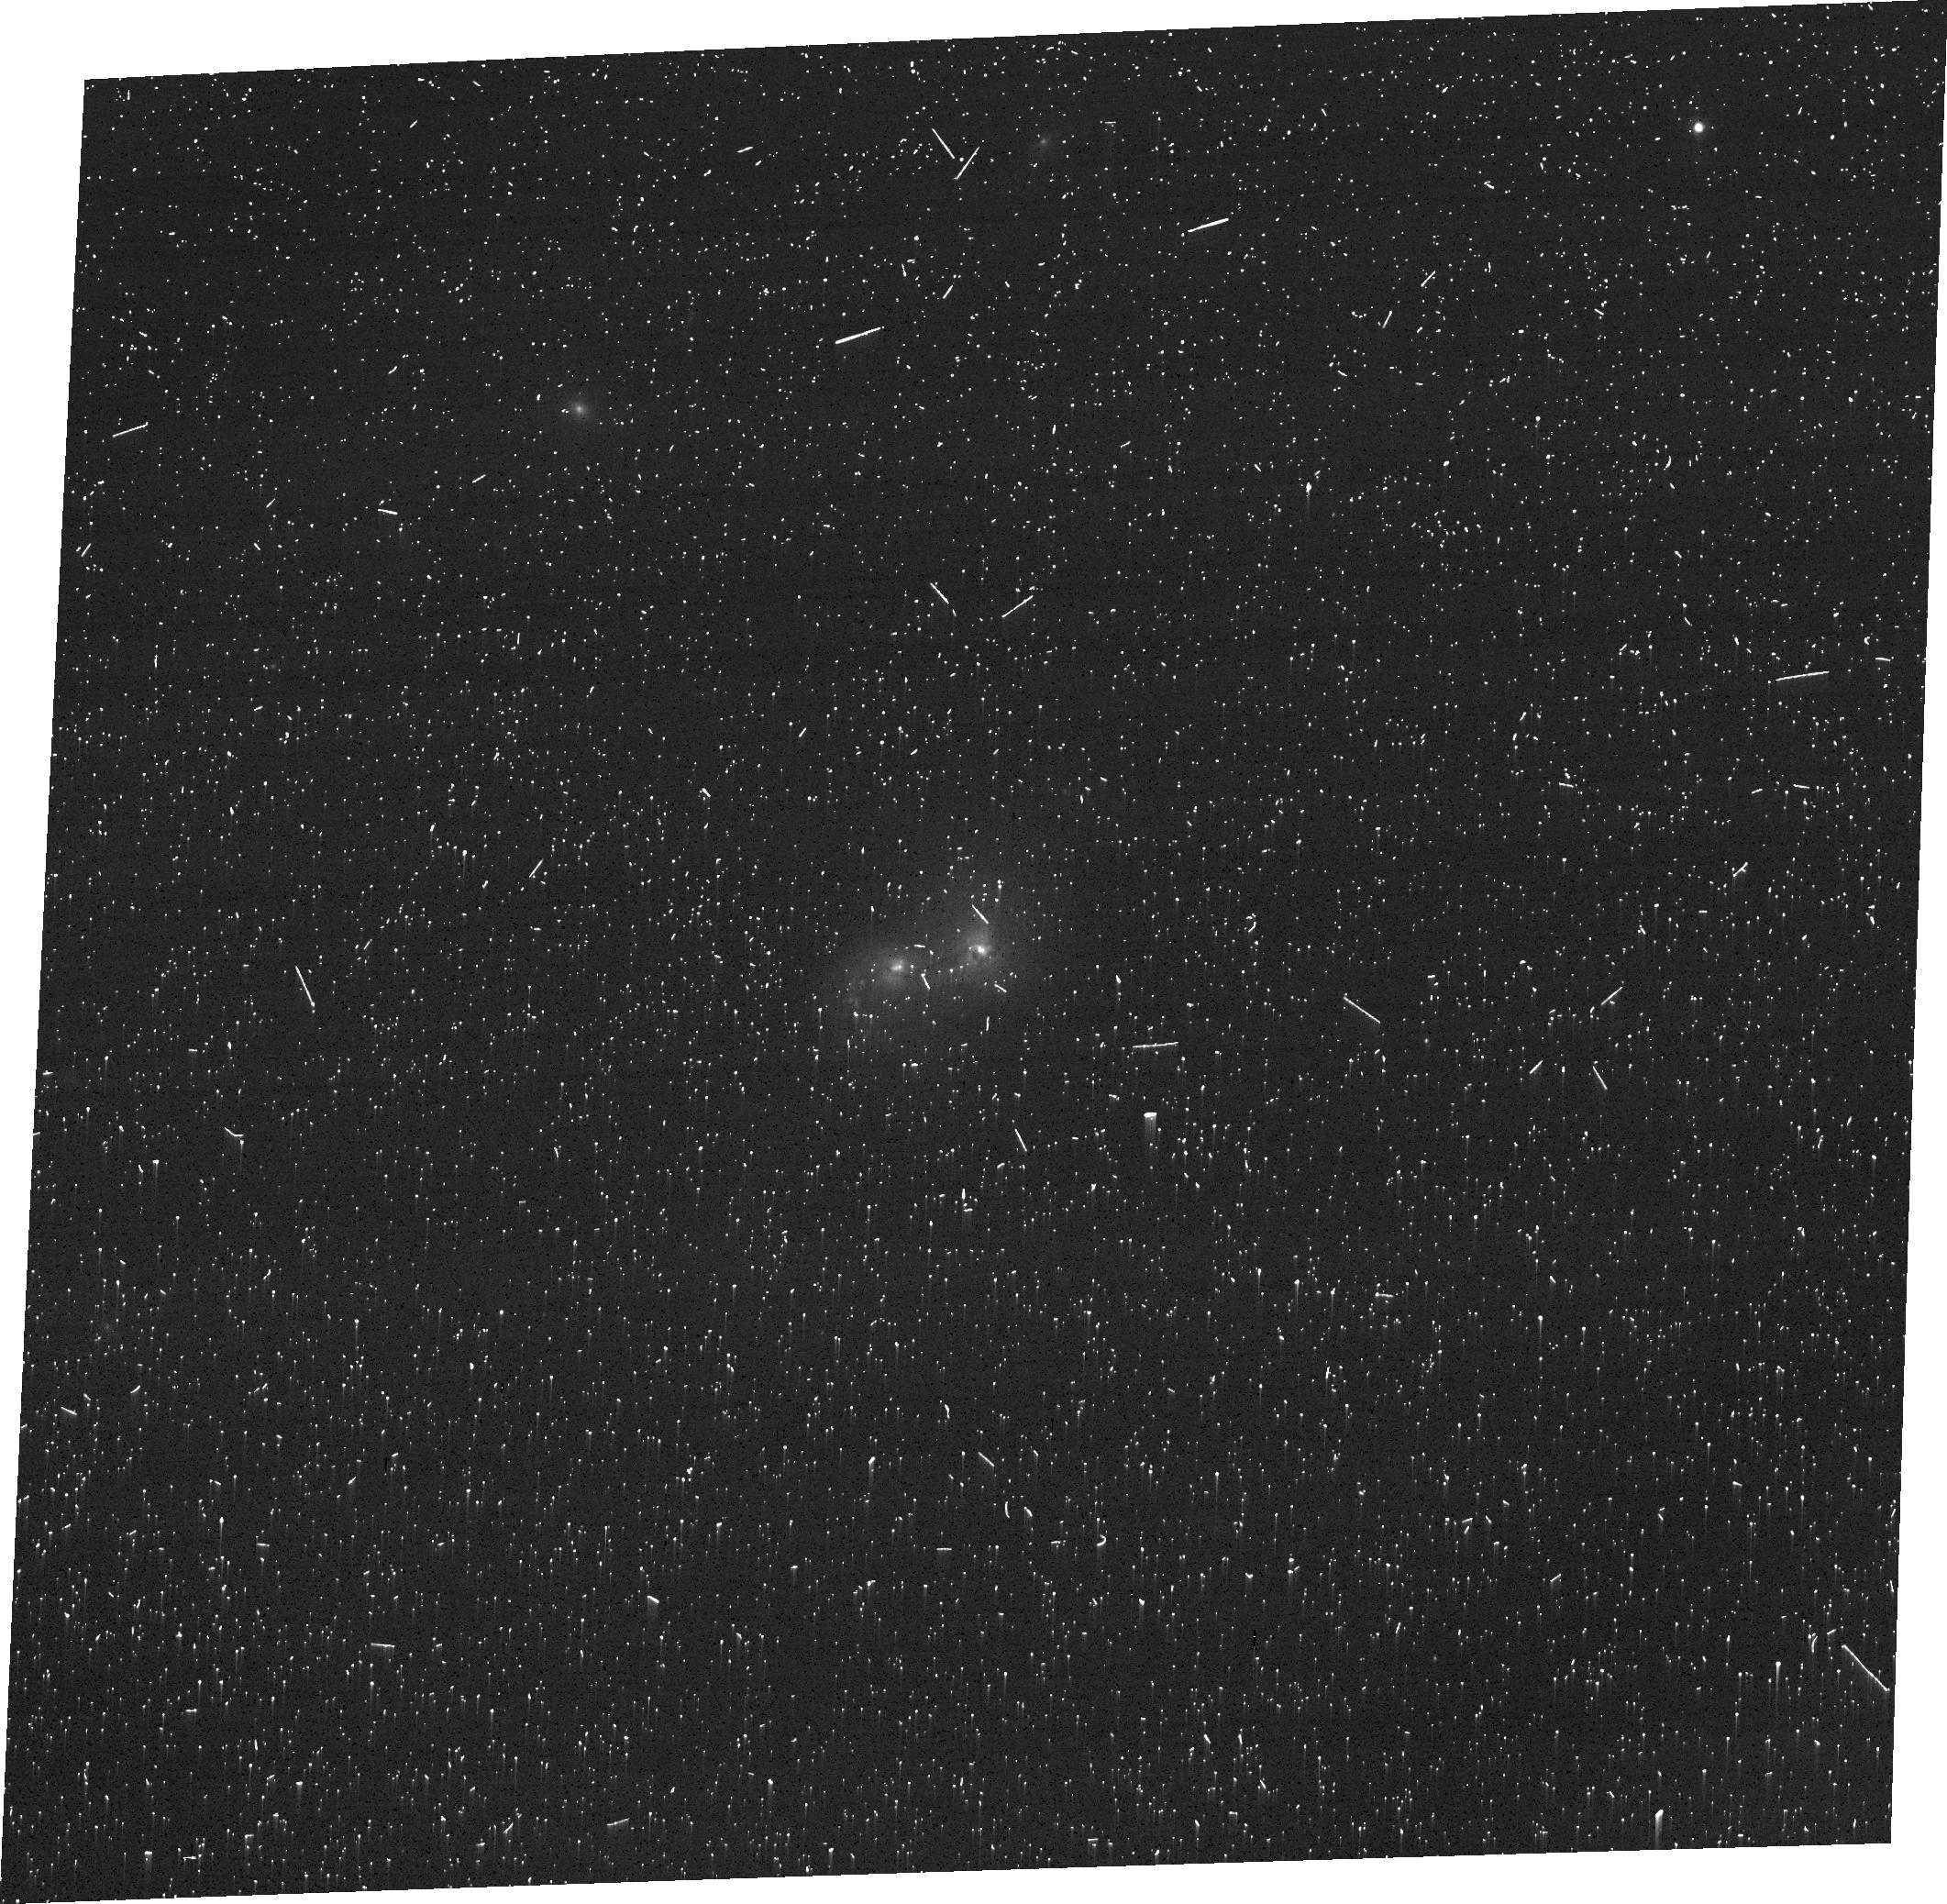
Target: 2MASX-J22063506+0003235. Instrument: ACS/WFC. Filter: FR505N. Exposure: 17 min. Observation ID: jf9702030

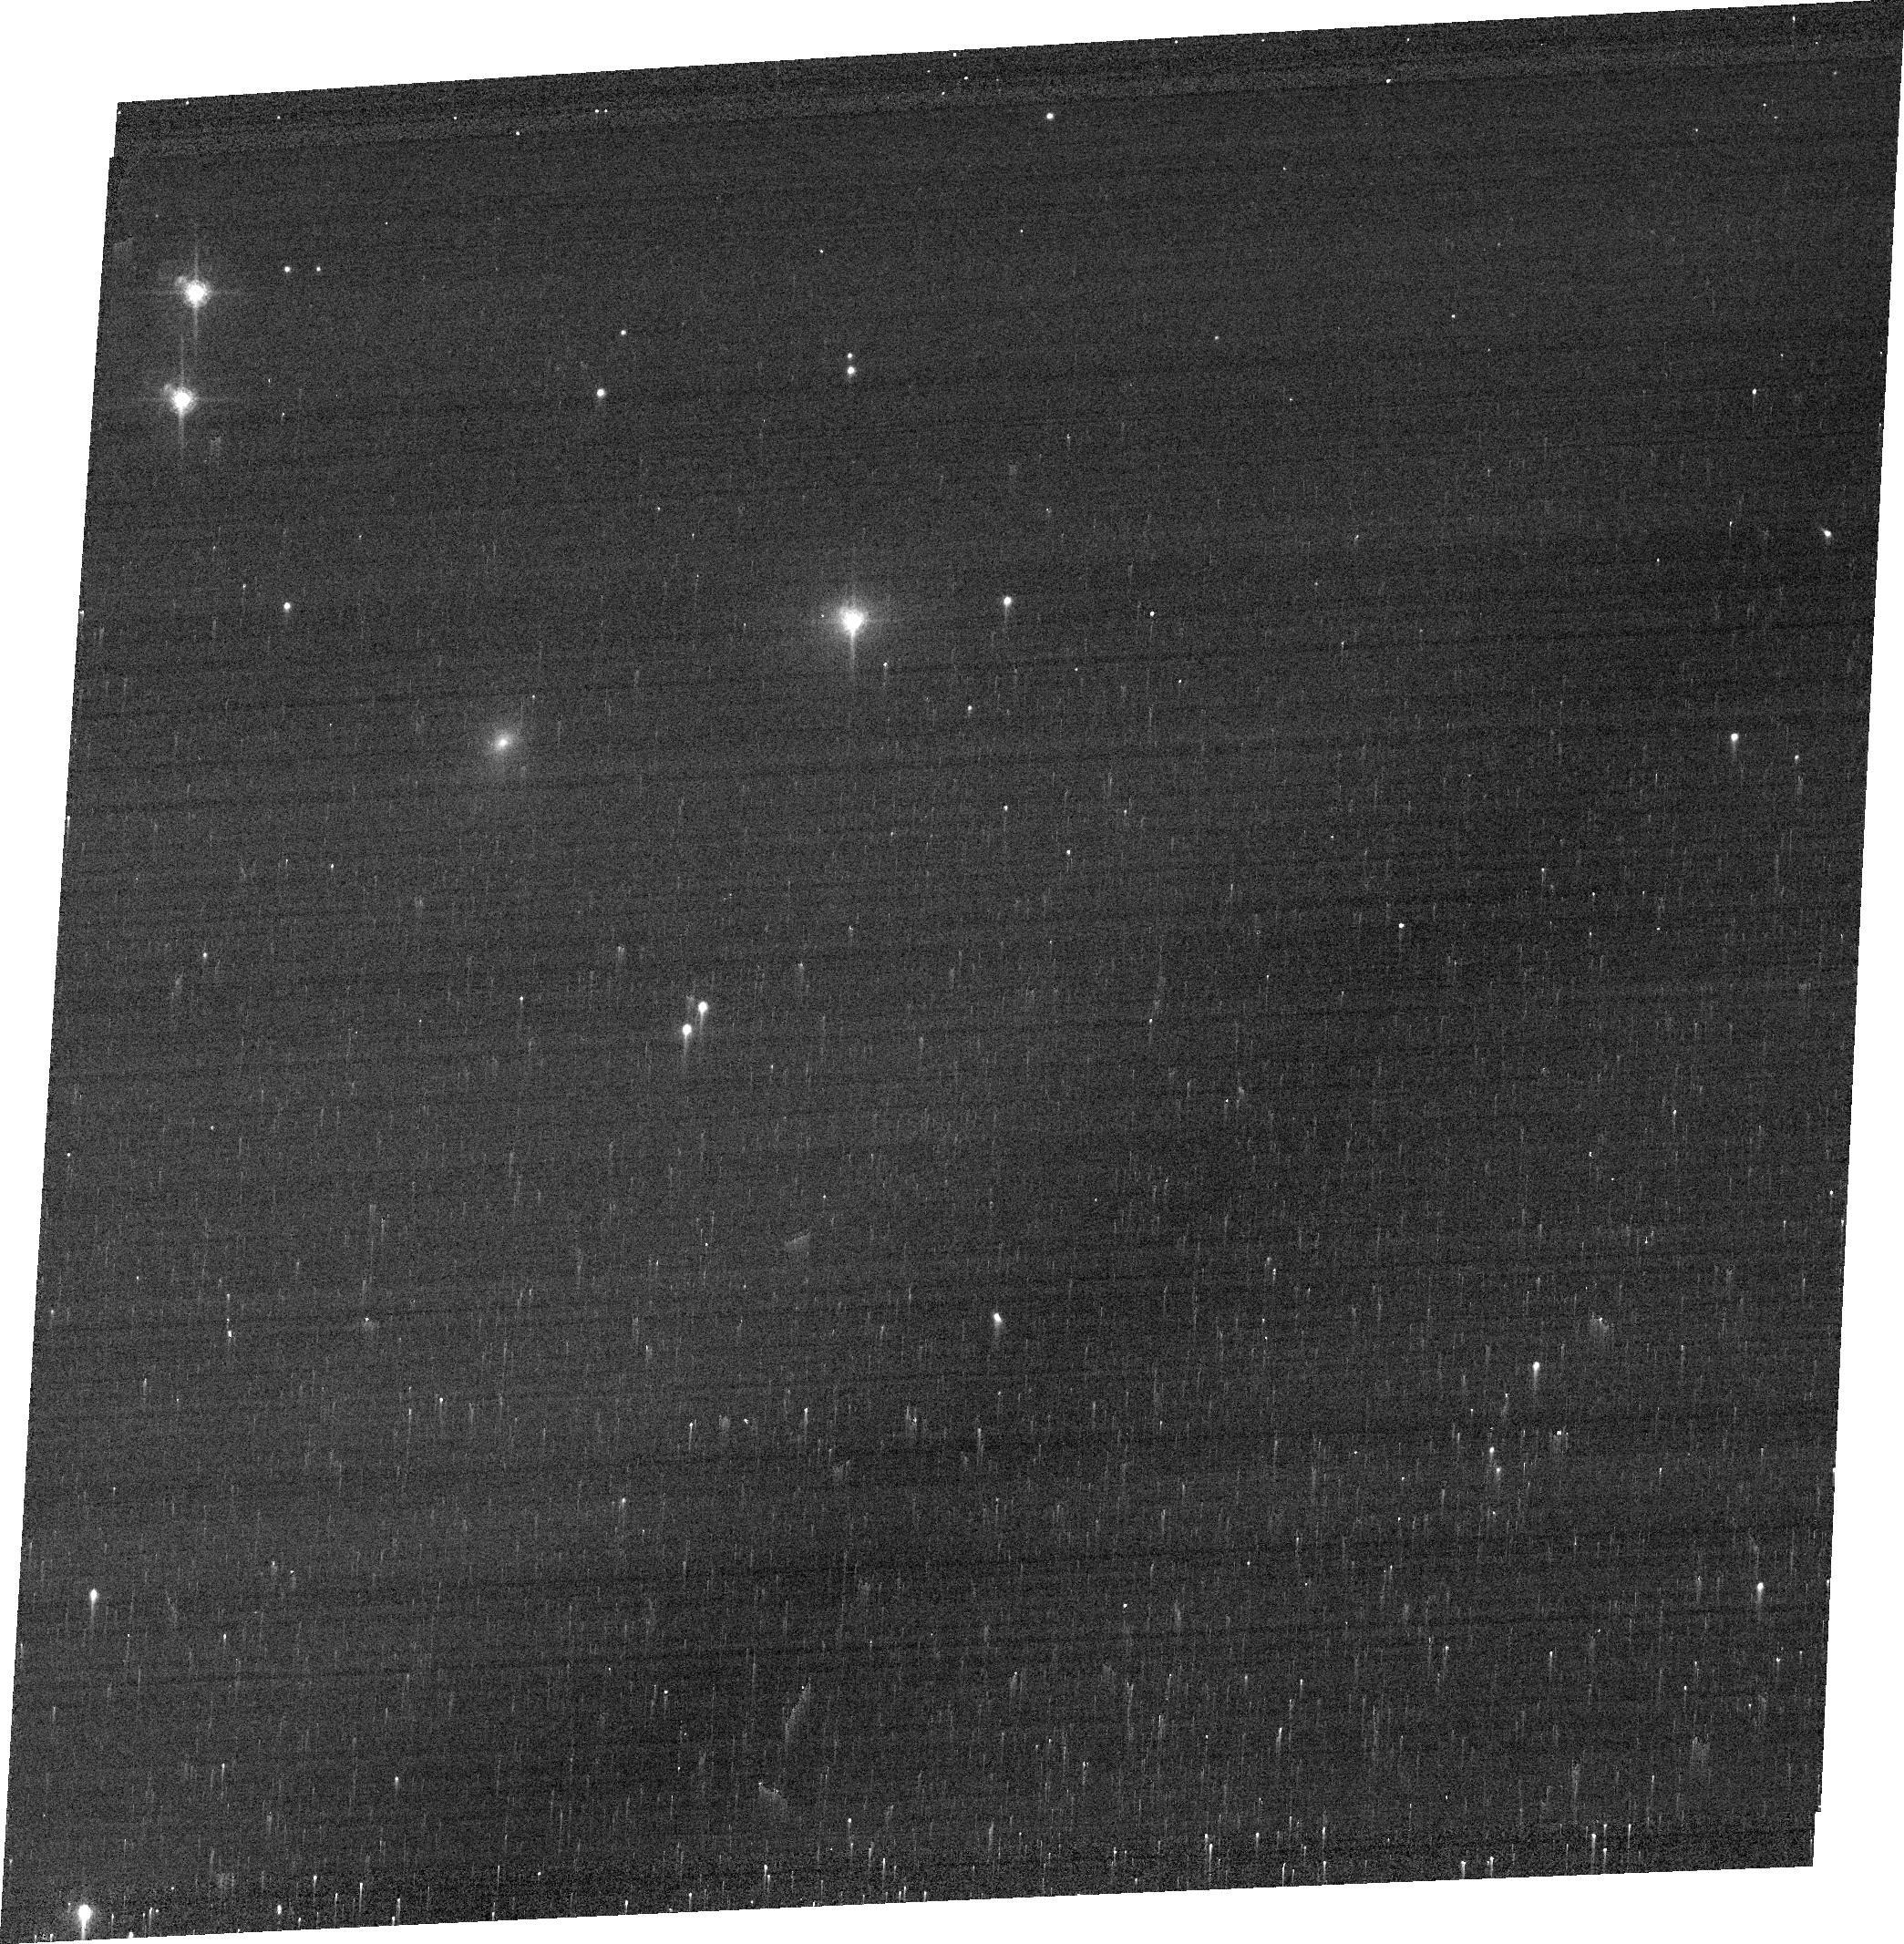
Target: RX-J0602.1+2828. Instrument: ACS/WFC. Filter: FR647M. Exposure: 1 min. Observation ID: jf9707030

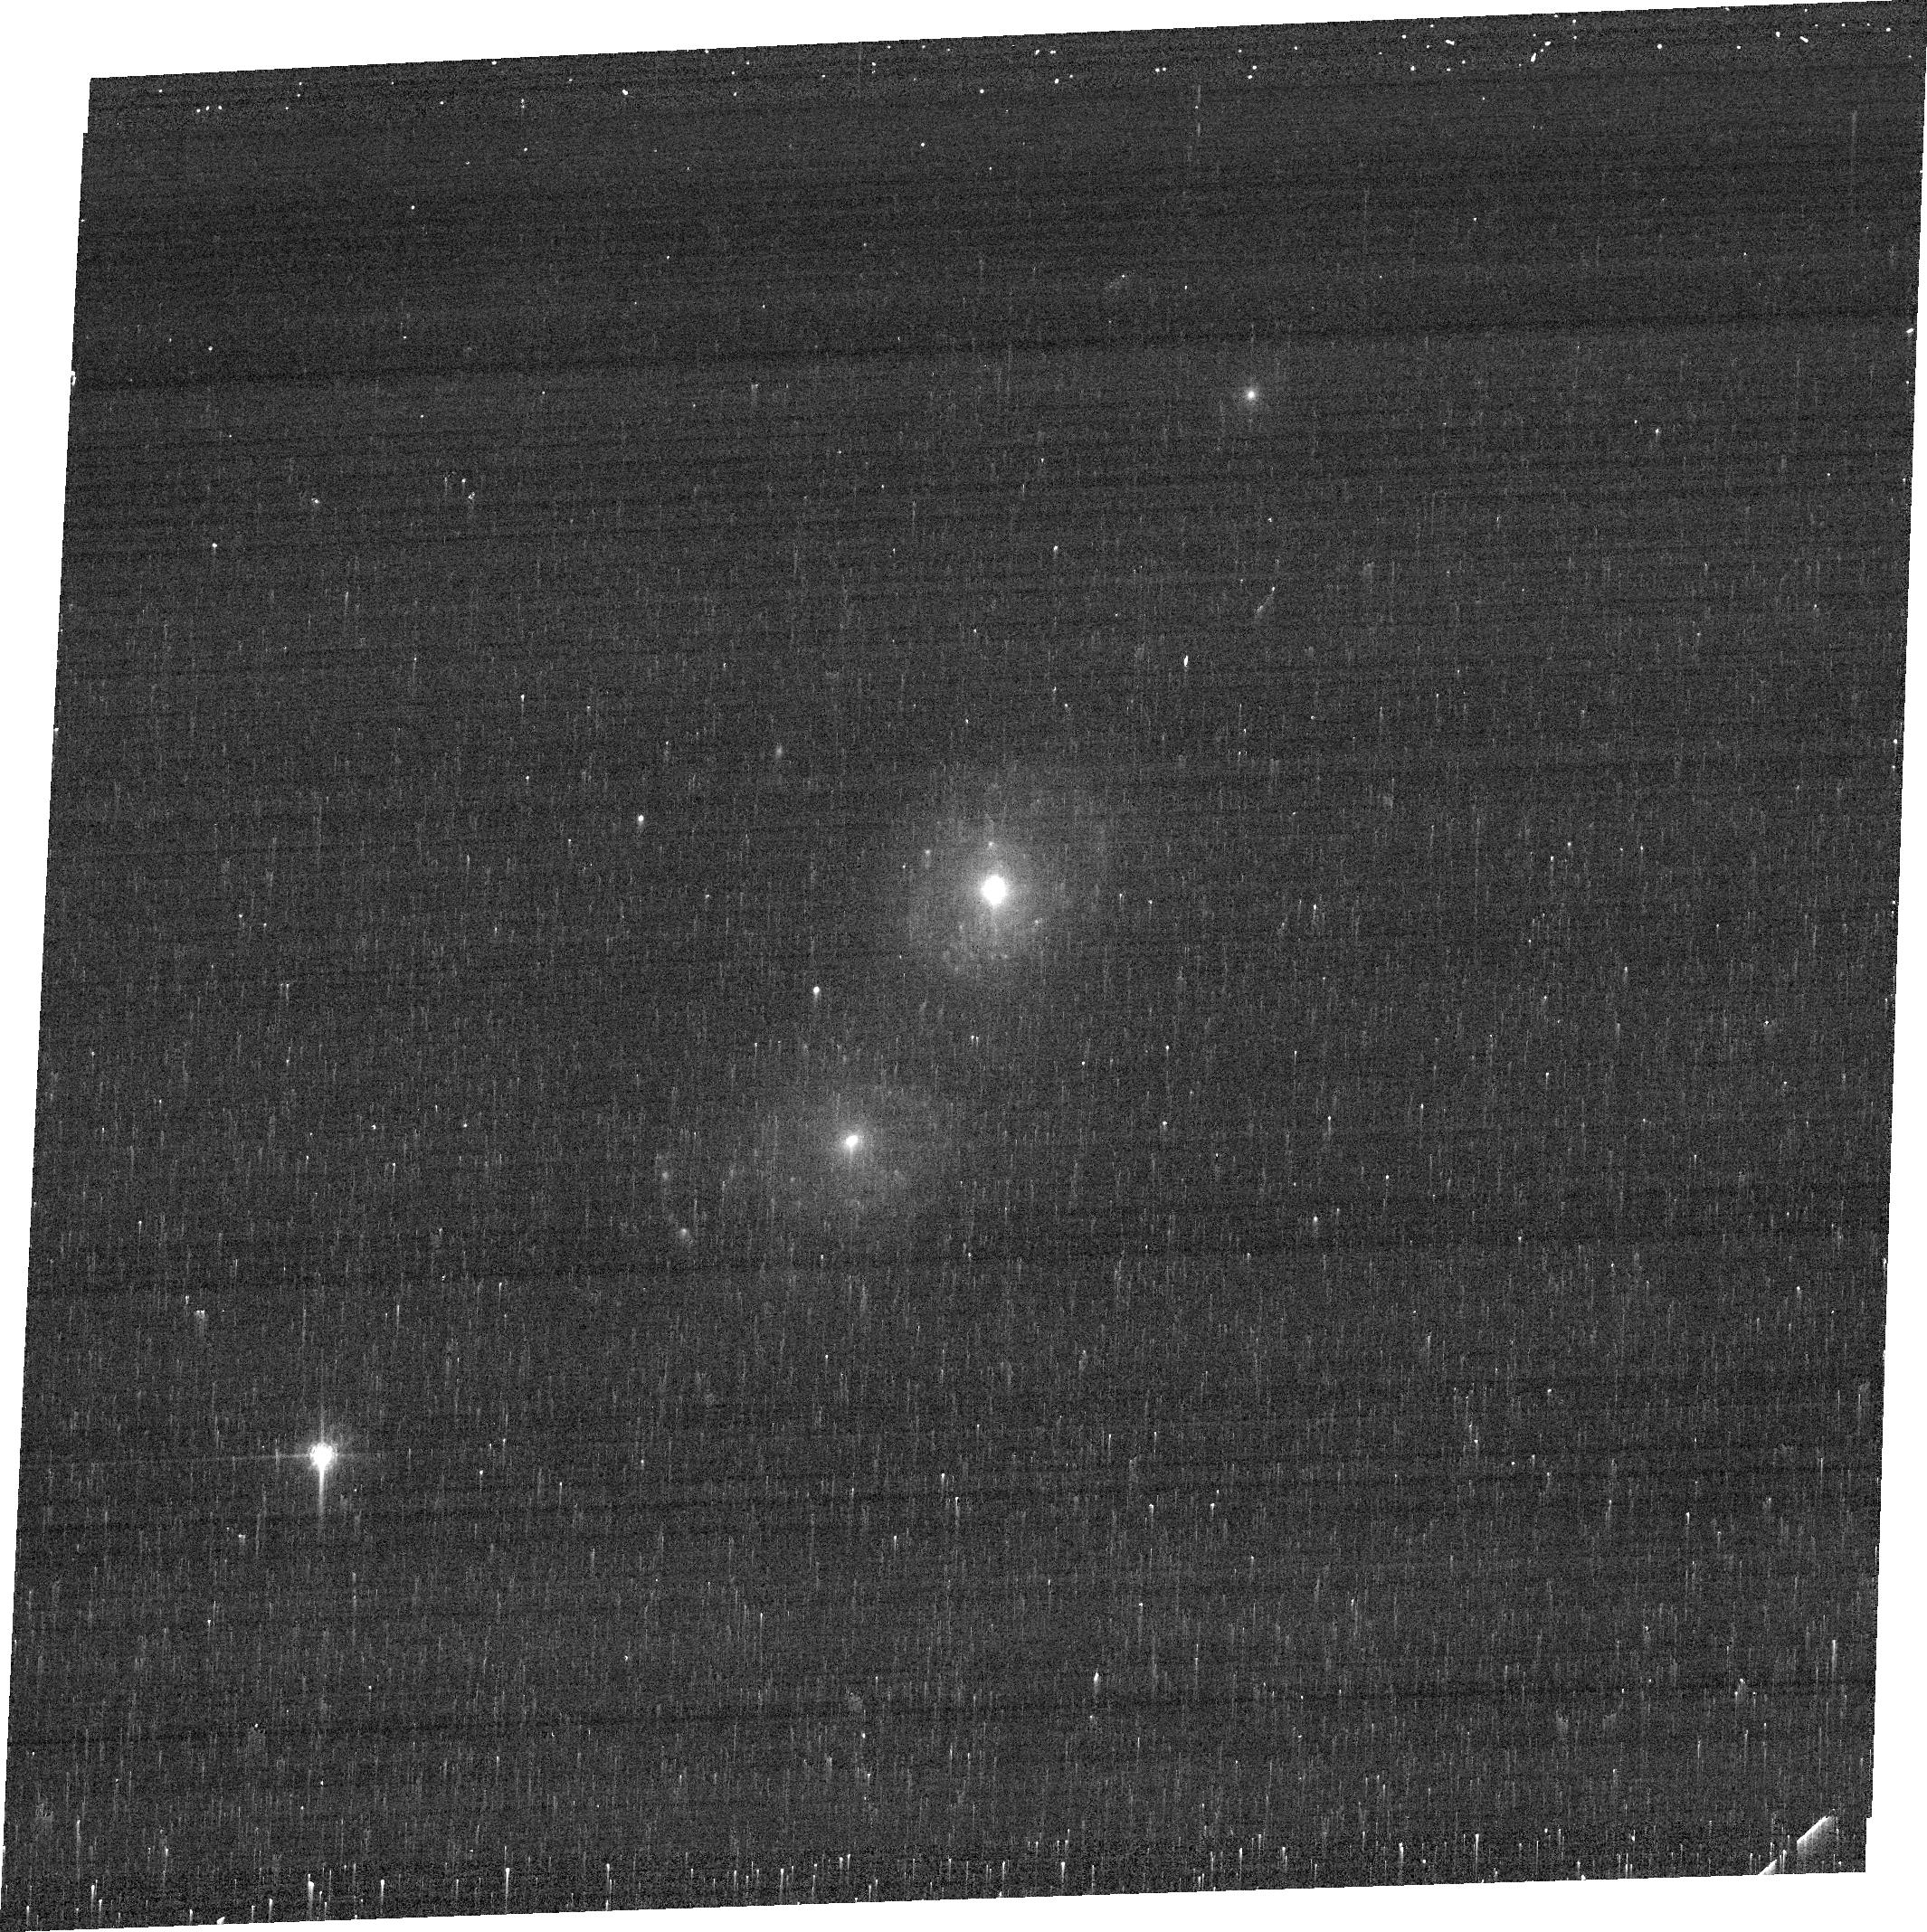
Target: ESO-509-66. Instrument: ACS/WFC. Filter: FR656N. Exposure: 4 min. Observation ID: jf9709010

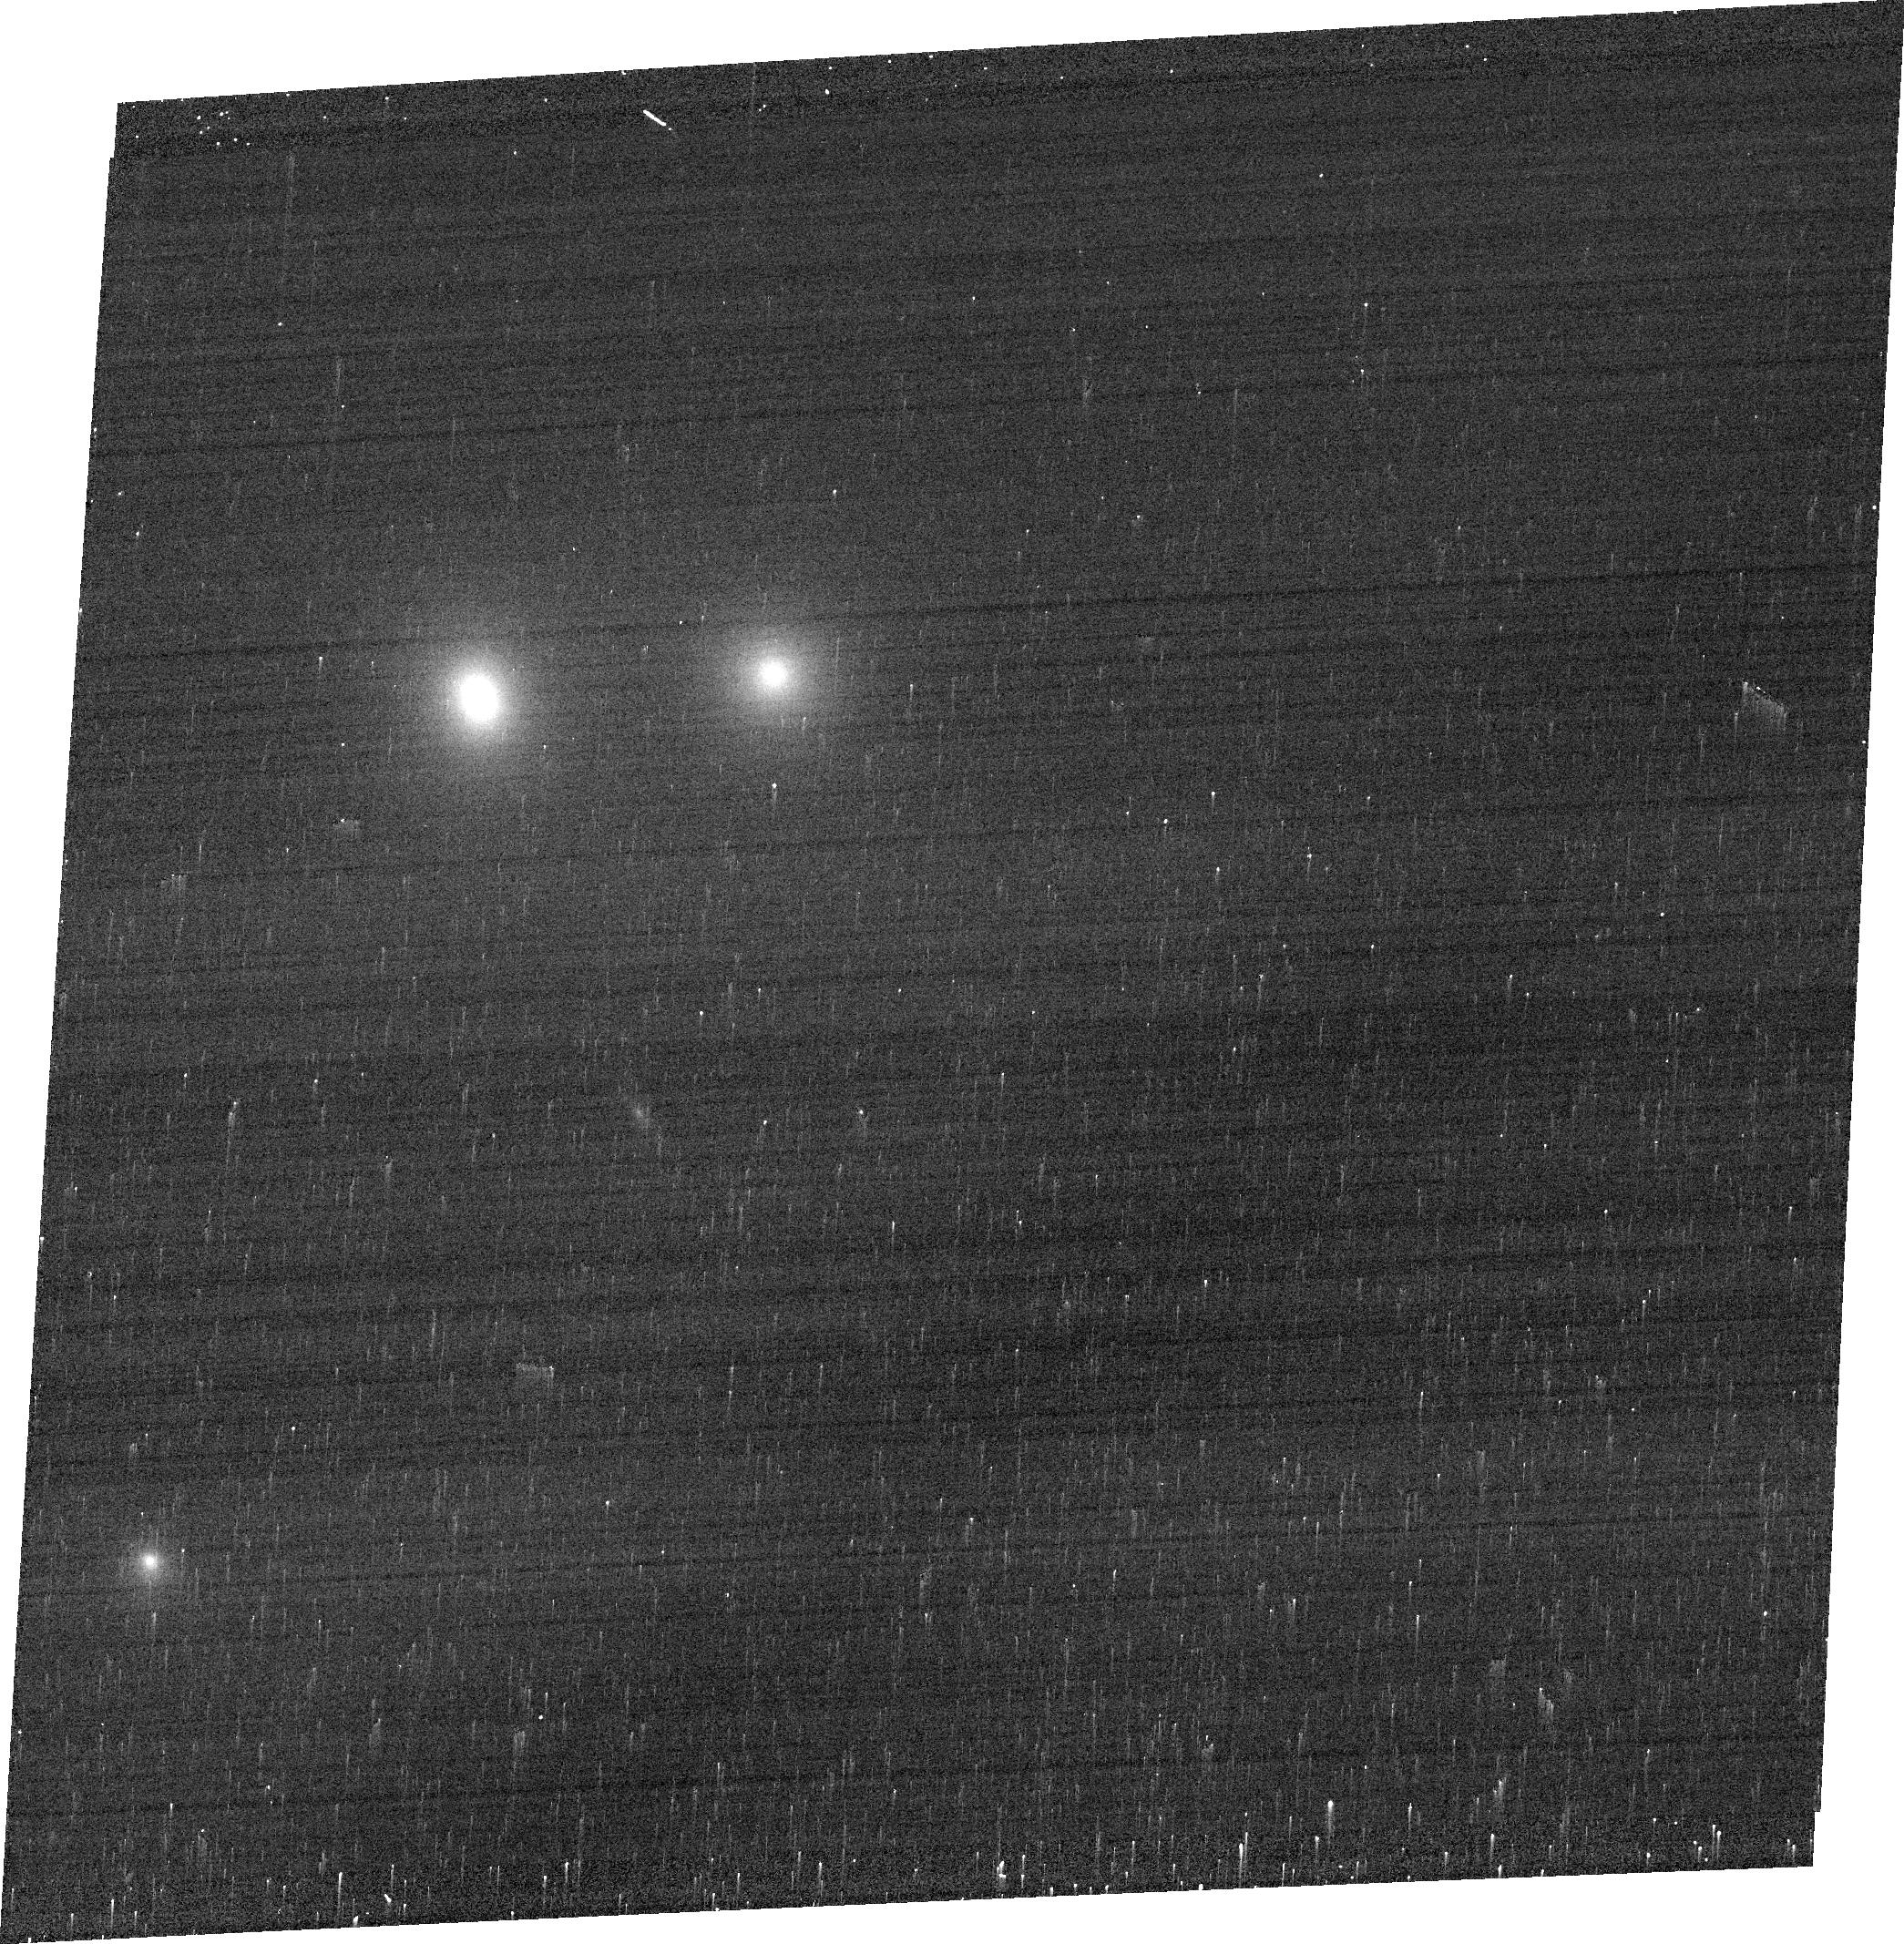
Target: 3C-75. Instrument: ACS/WFC. Filter: FR647M. Exposure: 1 min. Observation ID: jf9710030

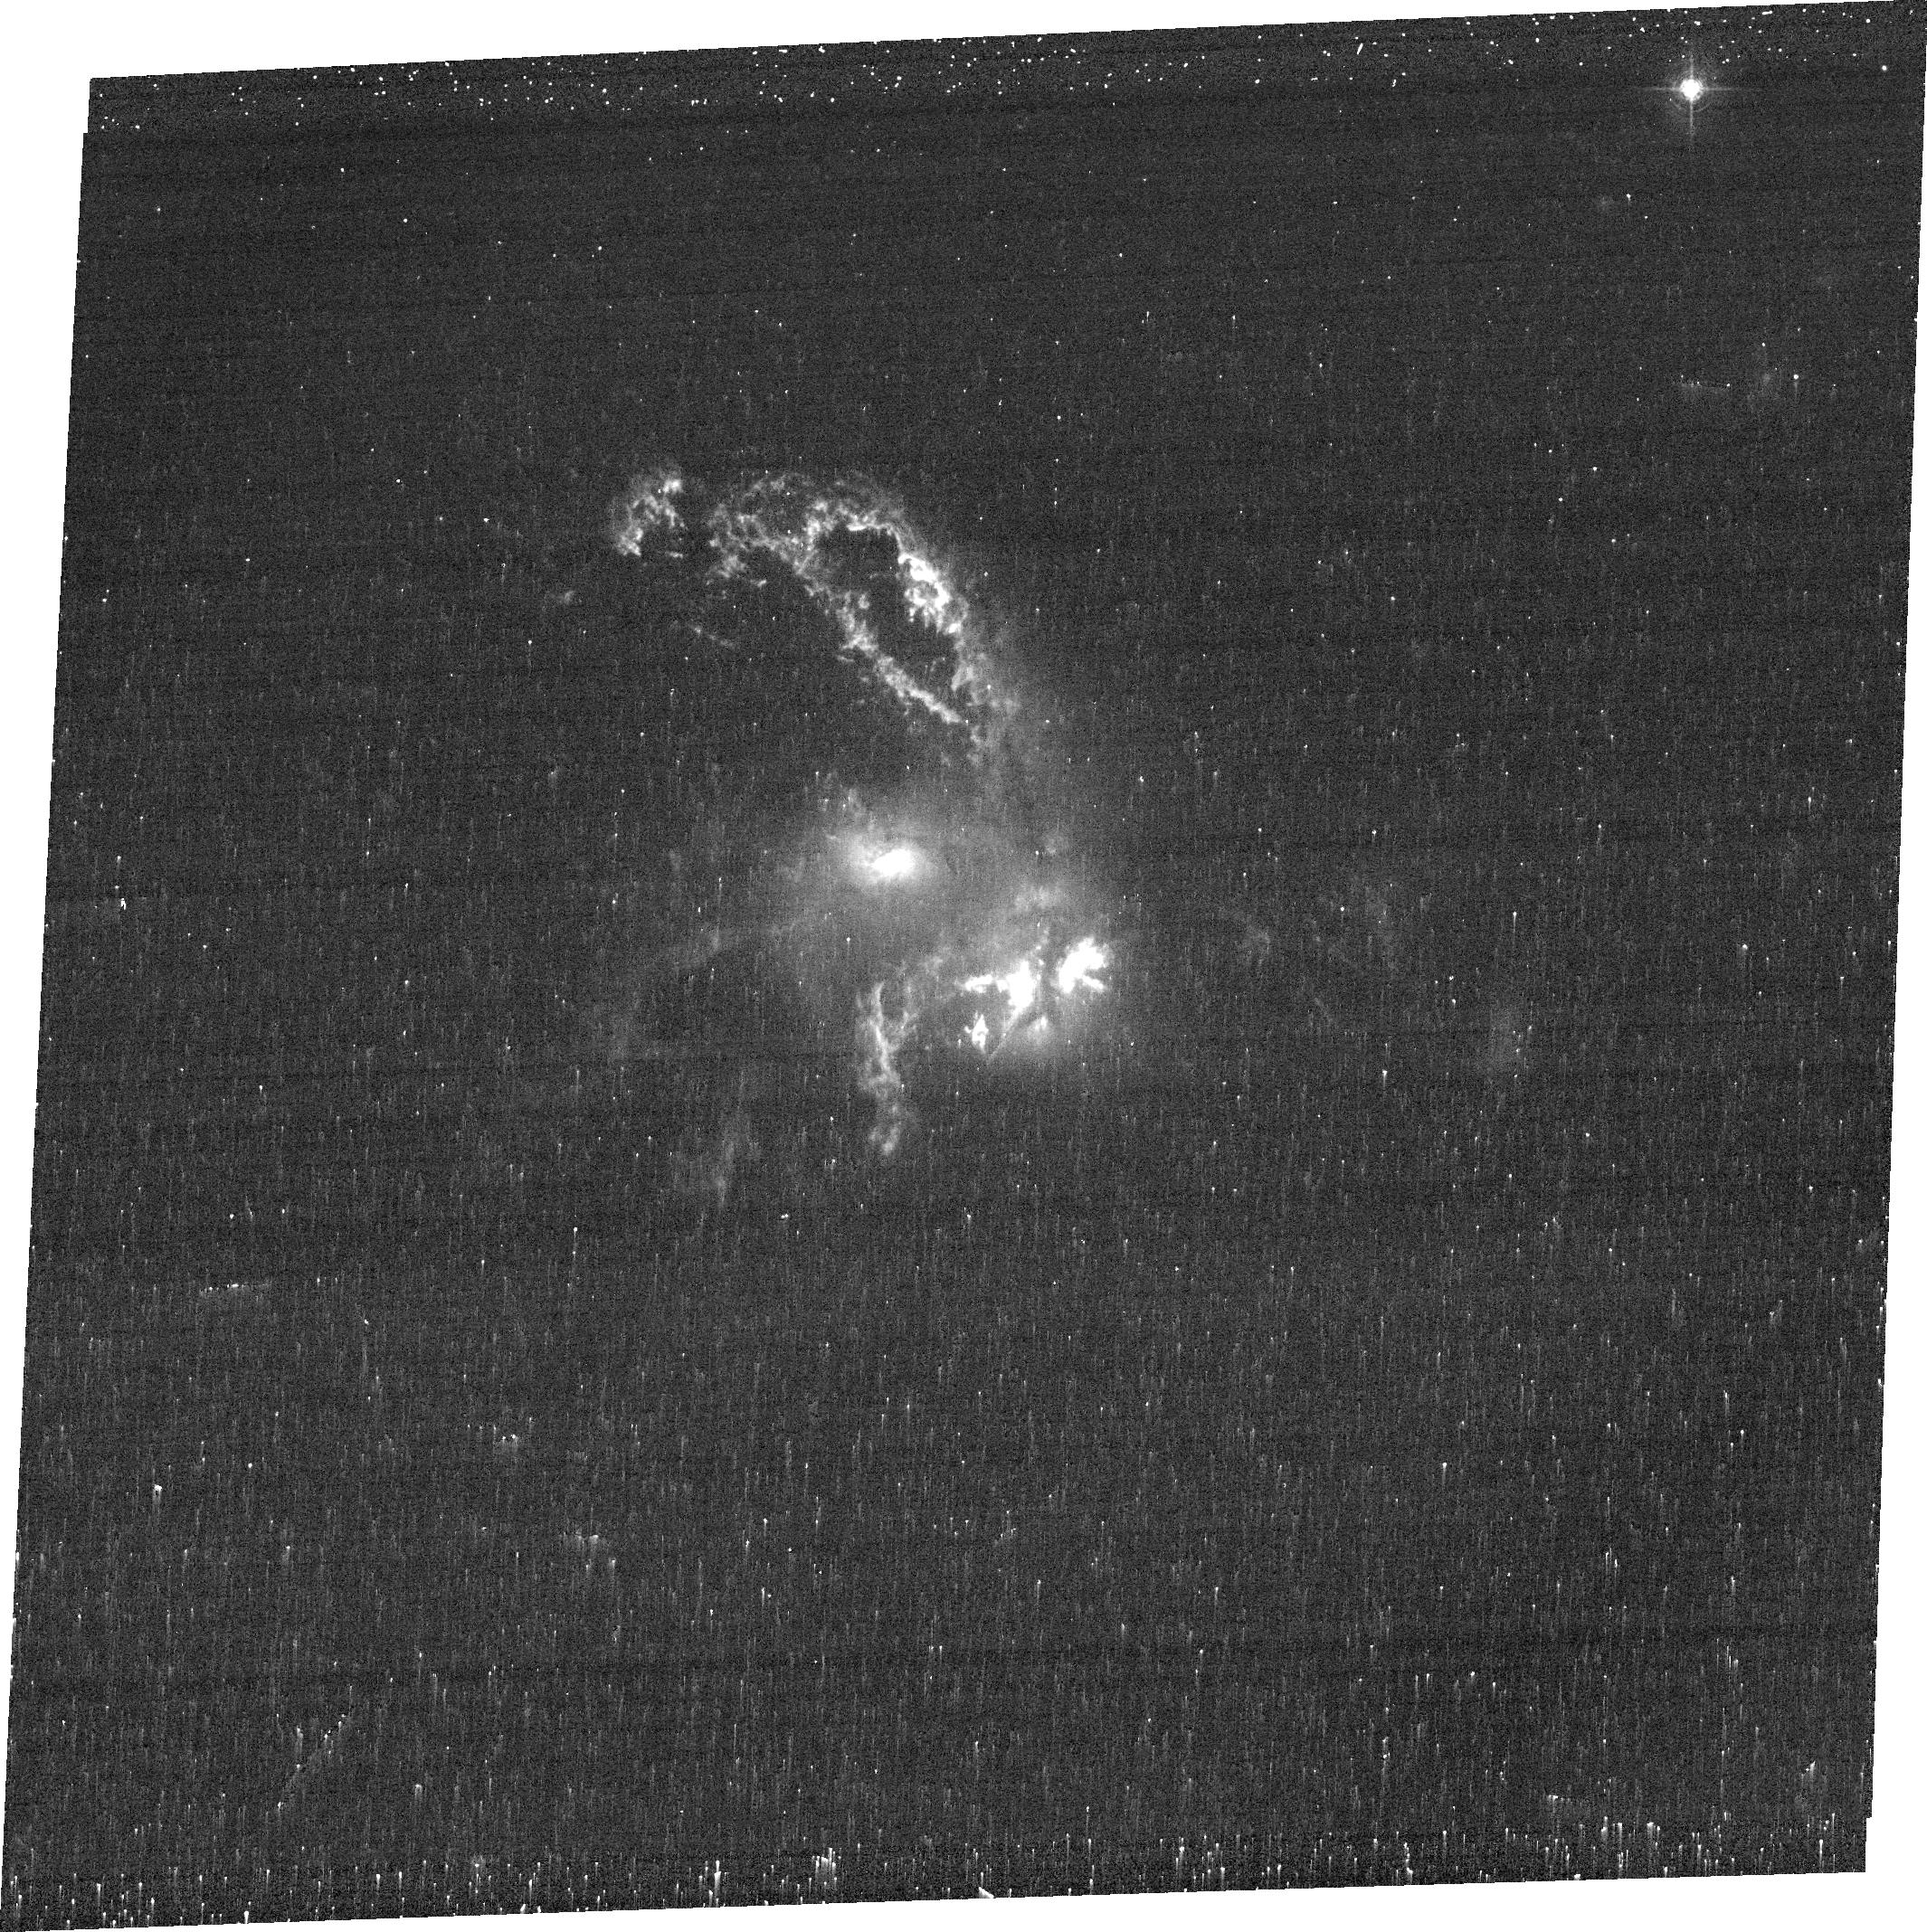
Target: NGC-5256. Instrument: ACS/WFC. Filter: FR505N. Exposure: 19 min. Observation ID: jf9706010

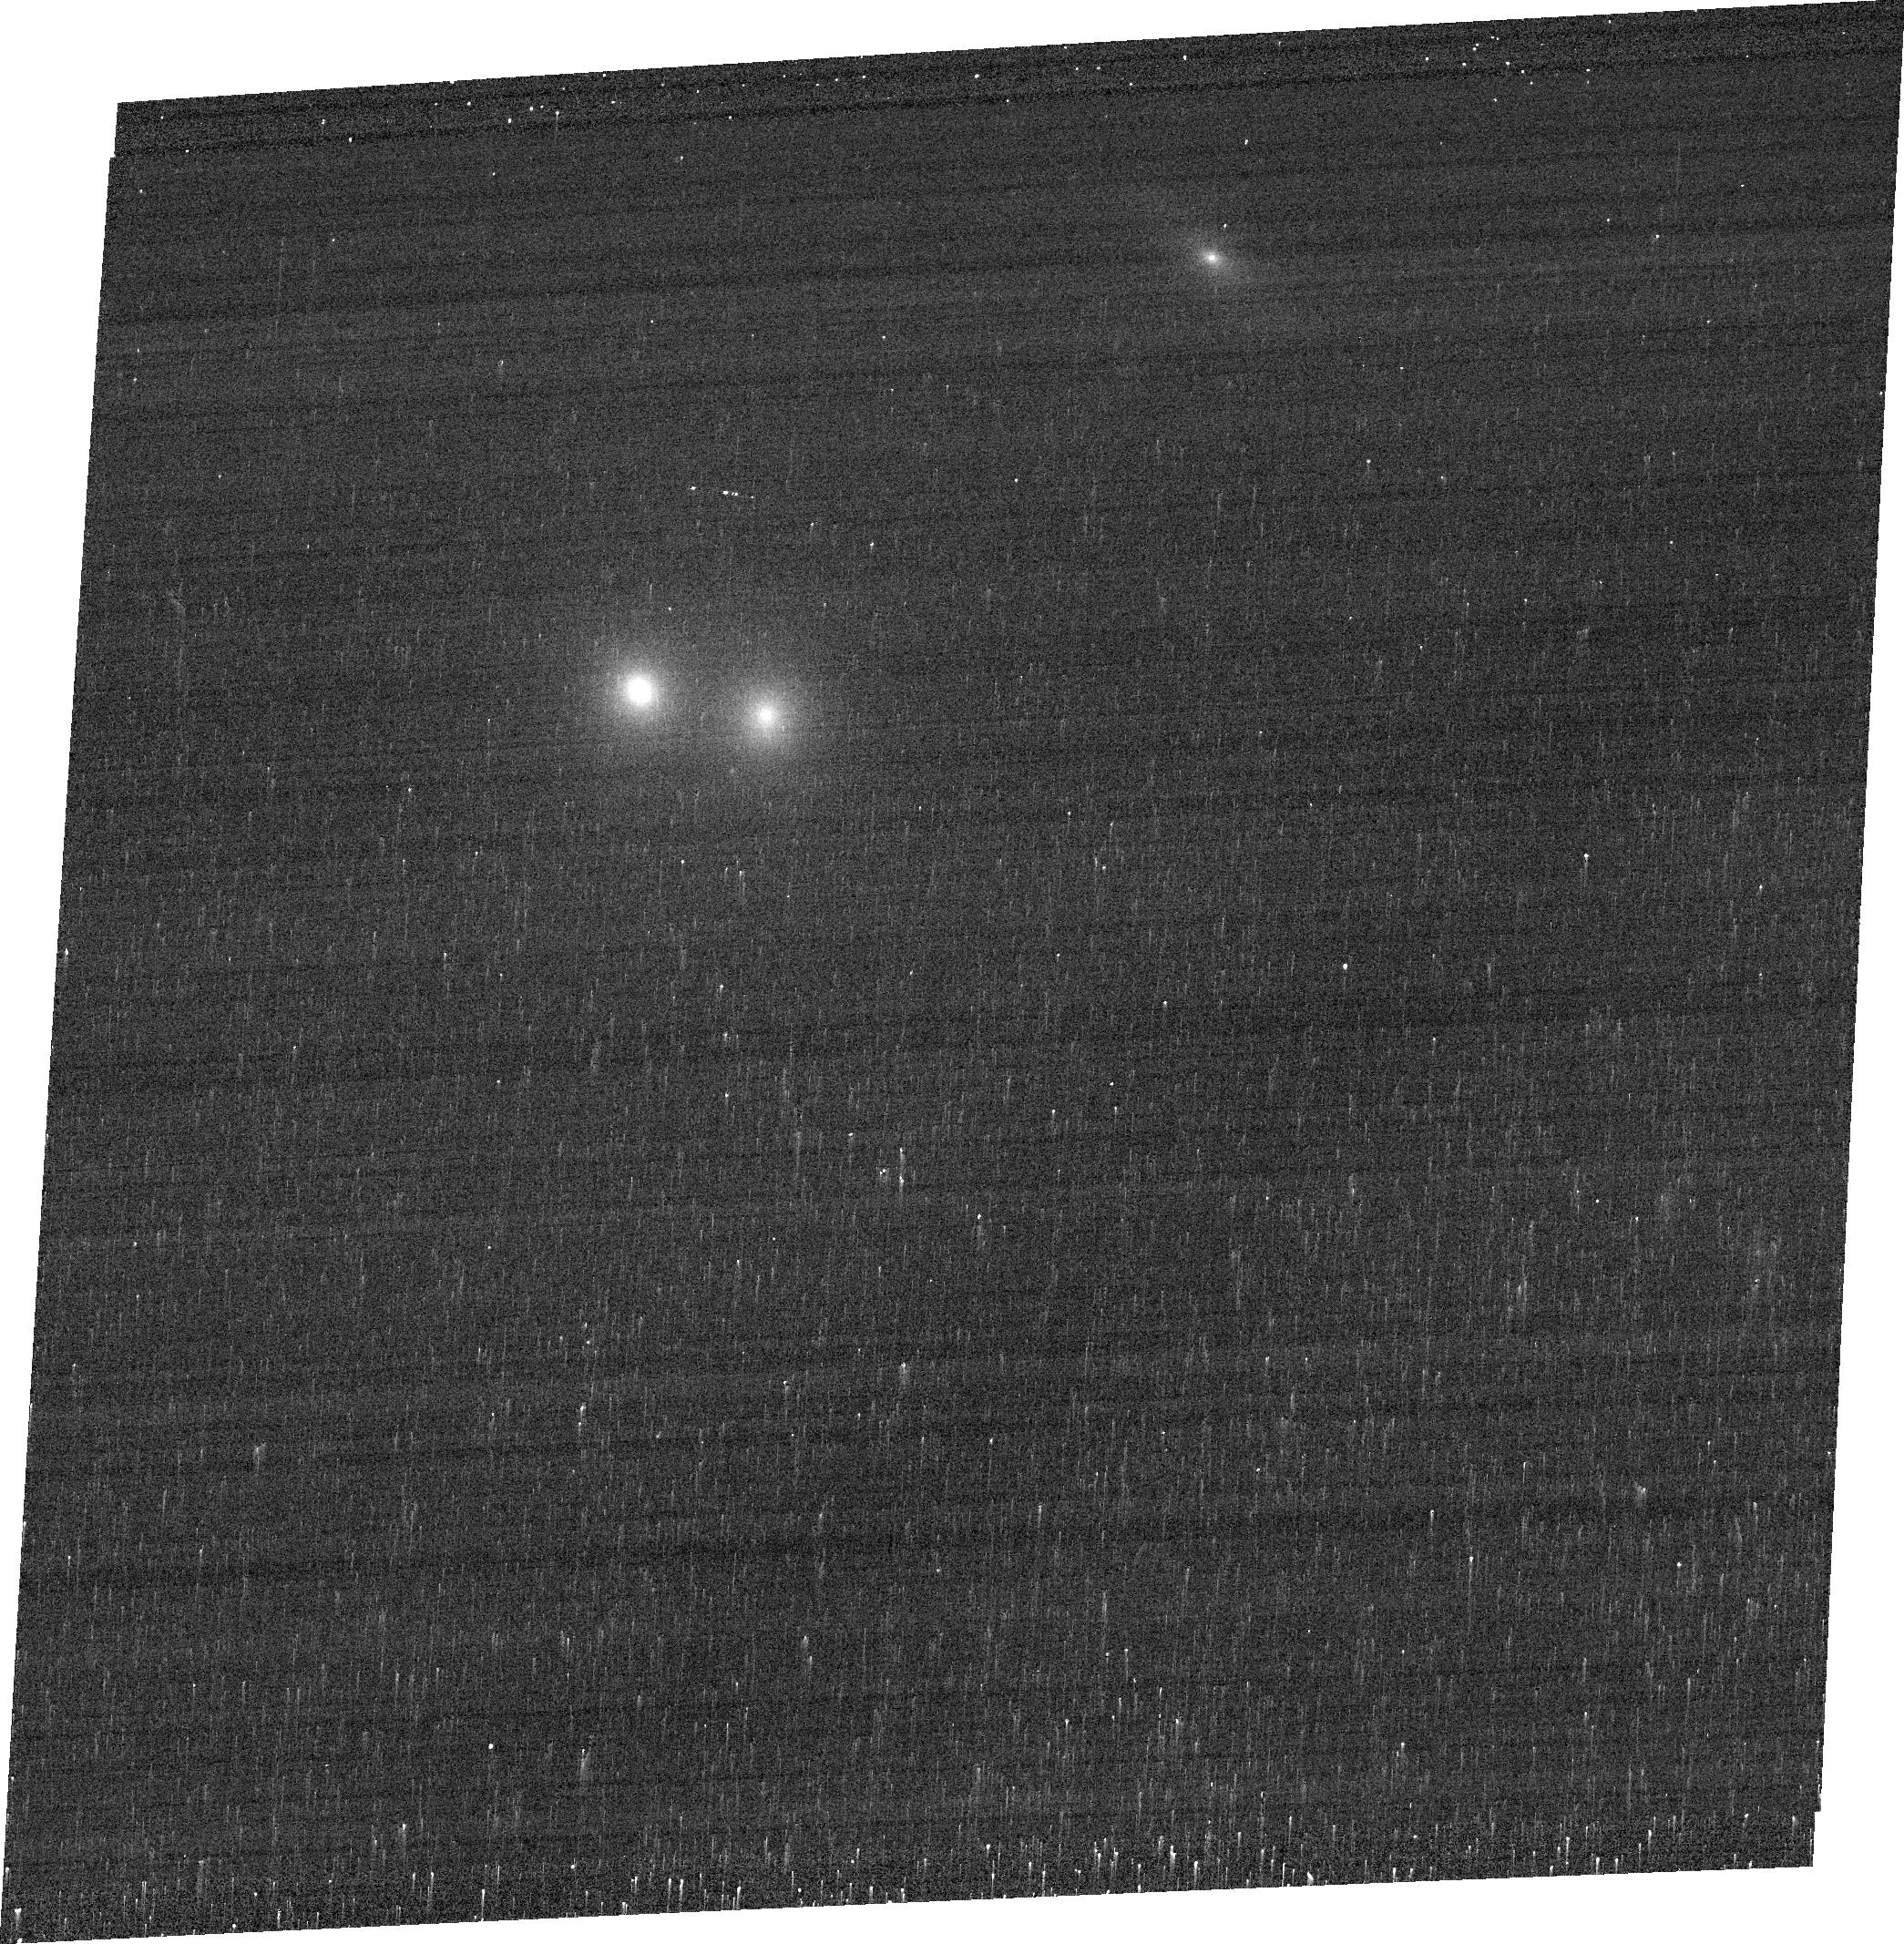
Target: NGC-326. Instrument: ACS/WFC. Filter: FR716N. Exposure: 4 min. Observation ID: jf9704010

Probing SMBH/Galaxy Co-Evolution with Dual and Binary AGN (PI: Mueller-Sanchez, Francisco)

A fundamental role is attributed to major mergers and supermassive black holes in the evolution of galaxies. But theoretical models trying to explain the role of galaxy mergers in the fueling and evolution of active galactic nuclei (AGN) have to make broad assumptions about the physical processes involved, and the prescriptions used are poorly constrained. Dual AGN, which are kpc-scale separation AGN pairs in galaxy mergers, offer the unique opportunity to investigate complex processes that are rarely detected simultaneously: vigorous star formation, two AGN, outflowing winds of ionized gas and tidal distortions. To provide the much needed guidance on these relevant processes, we propose [O III] and Halpha imaging of the complete sample of confirmed dual AGN at z < 0.05 and the only confirmed binary AGN, 4C+37.11, using ACS narrow-band filters. HST imaging is the only way to achieve the angular resolution and sensitivity required to study the detailed morphologies of faint tidal tails, narrow-line regions (NLRs), gas clouds between the two nuclei and compact star-forming regions. With a minimal investment of 15 orbits for such astrophysically important objects, we will be able to answer the following key questions: (i) how does merger dynamics contribute to the onset of star formation and AGN? (ii) how do the NLRs from the two AGN combine during the merger process? and (iii) what are the relative timescales and energetics of AGN- and star formation-driven outflows during different phases of the merger sequence? HST has observed only one dual AGN with narrow-band filters. This program will deliver a legacy of morphological data of dual AGN for studies of galaxy evolution.